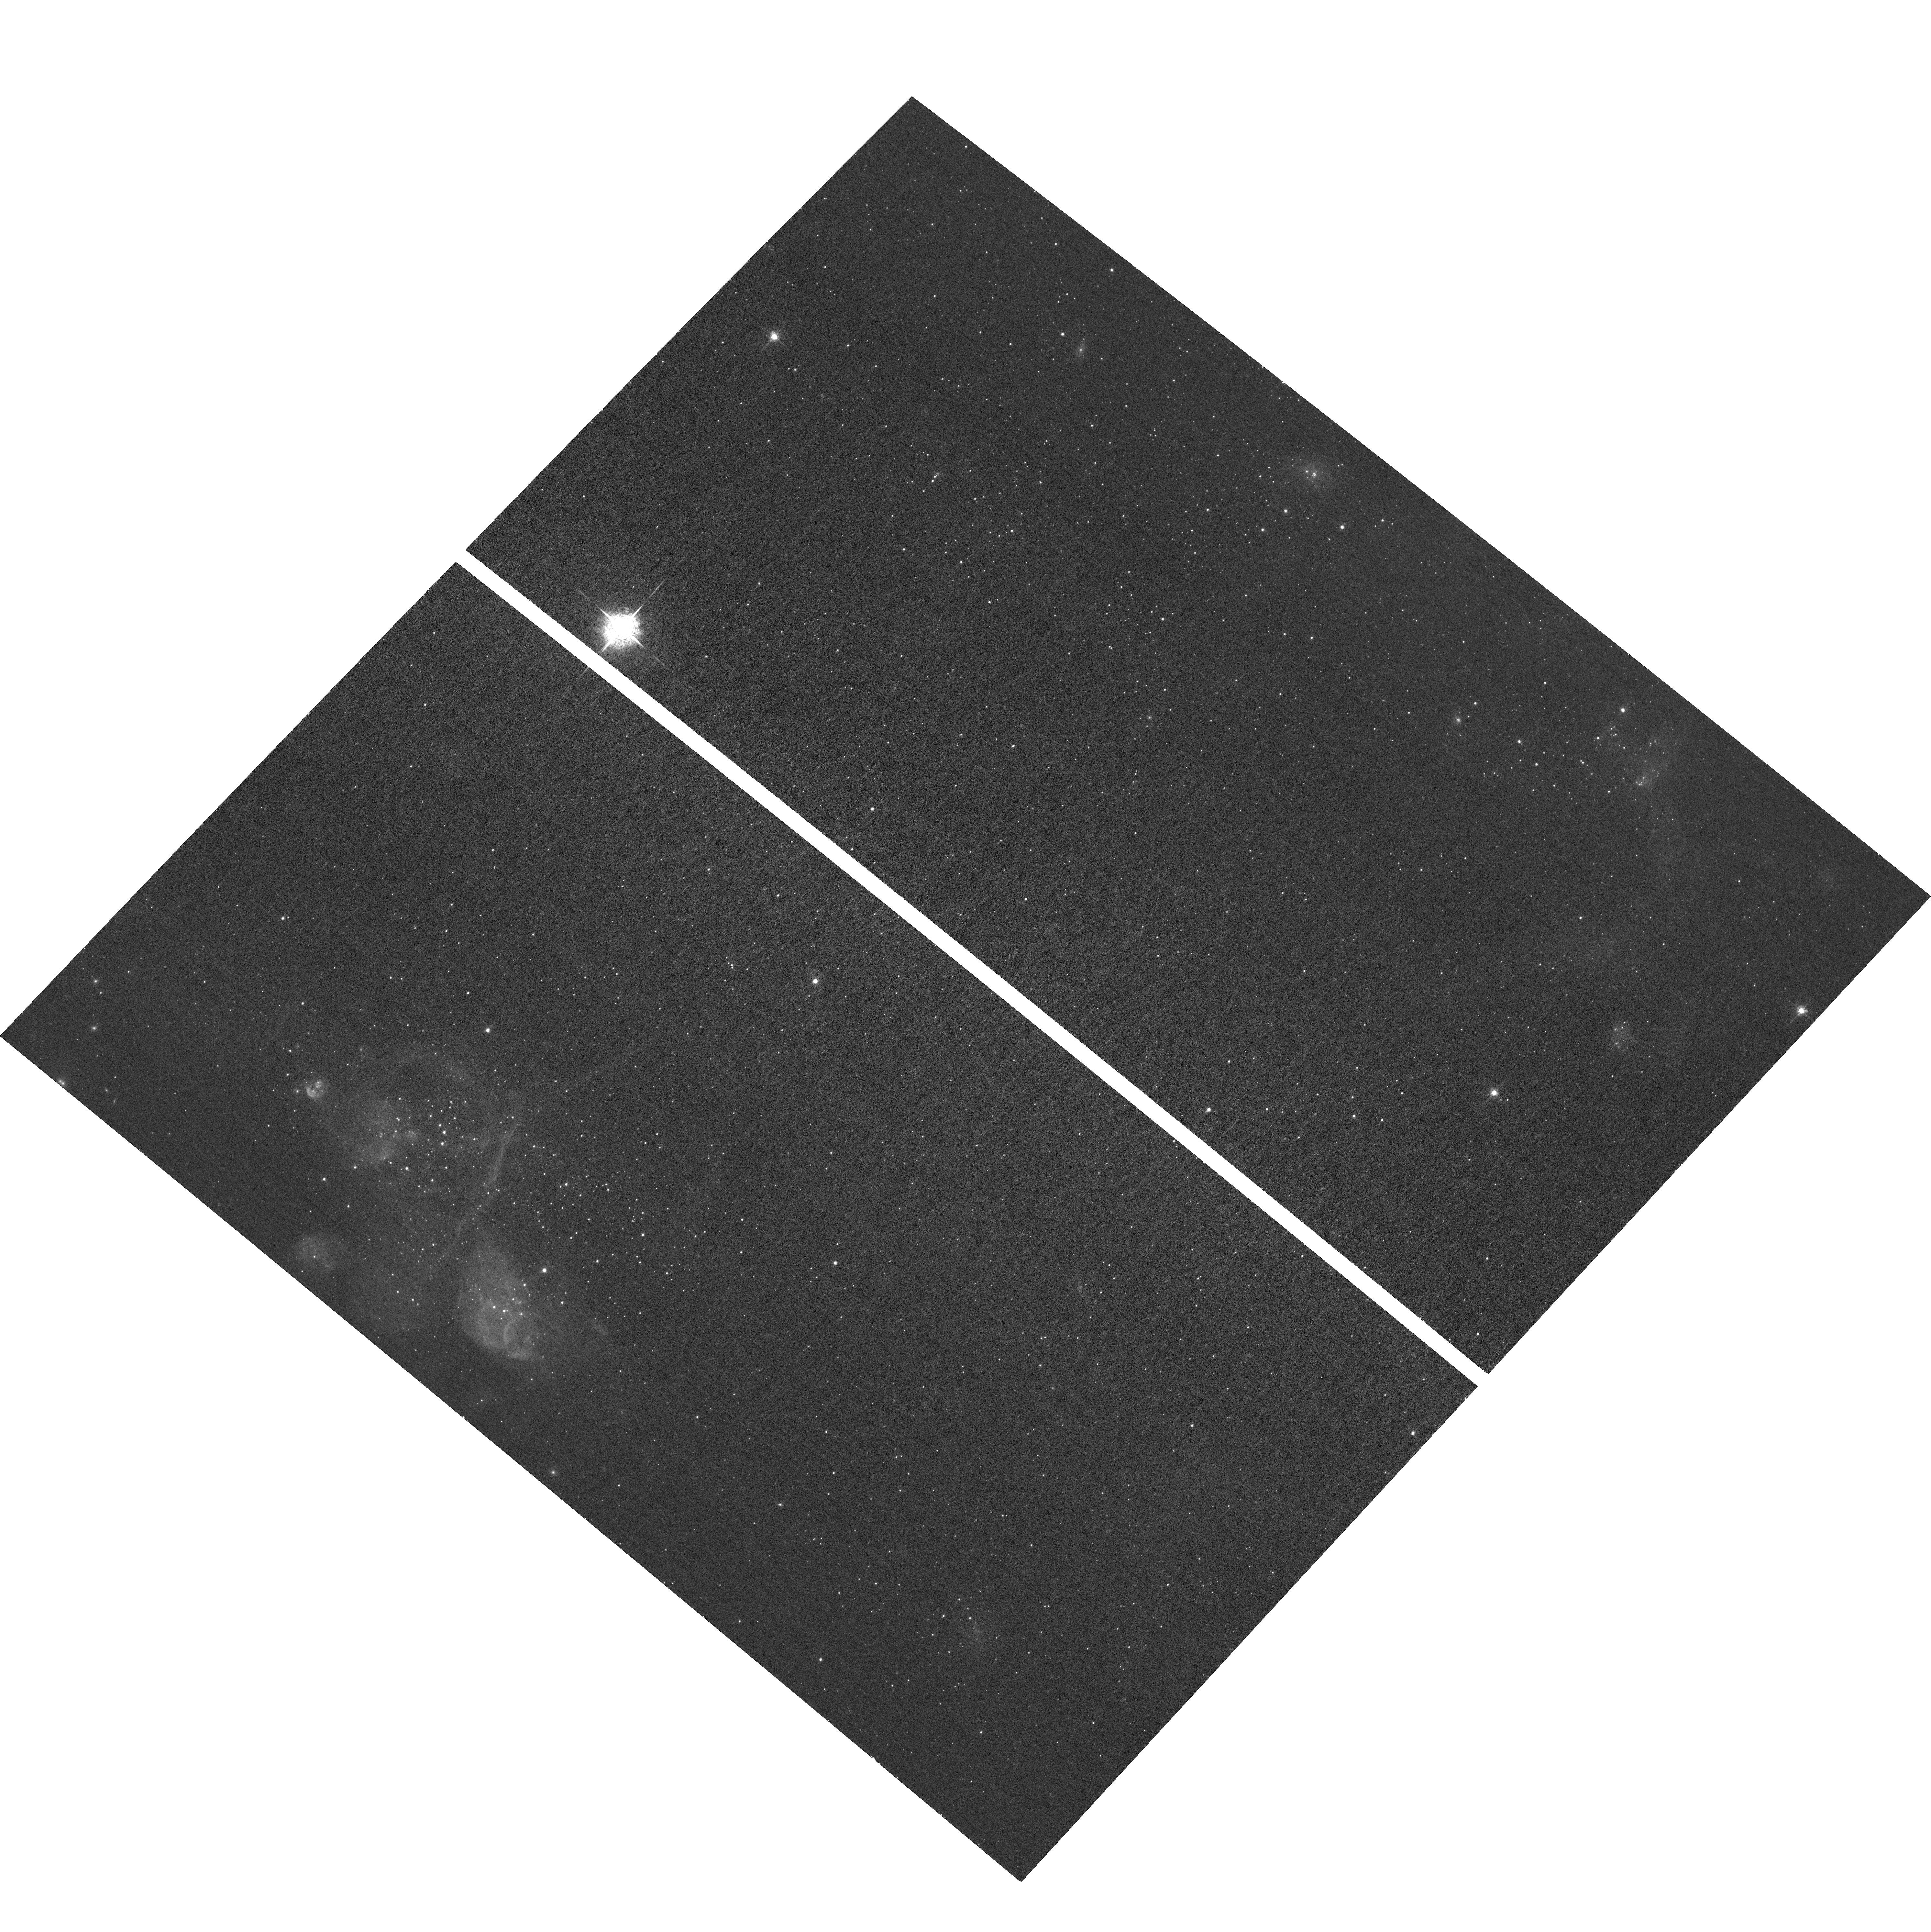
Target: SEX-A
Instrument: ACS/WFC
Filter: F658N
Exposure: 33 min
Observation ID: hst_17438_01_acs_wfc_f658n_jf8101

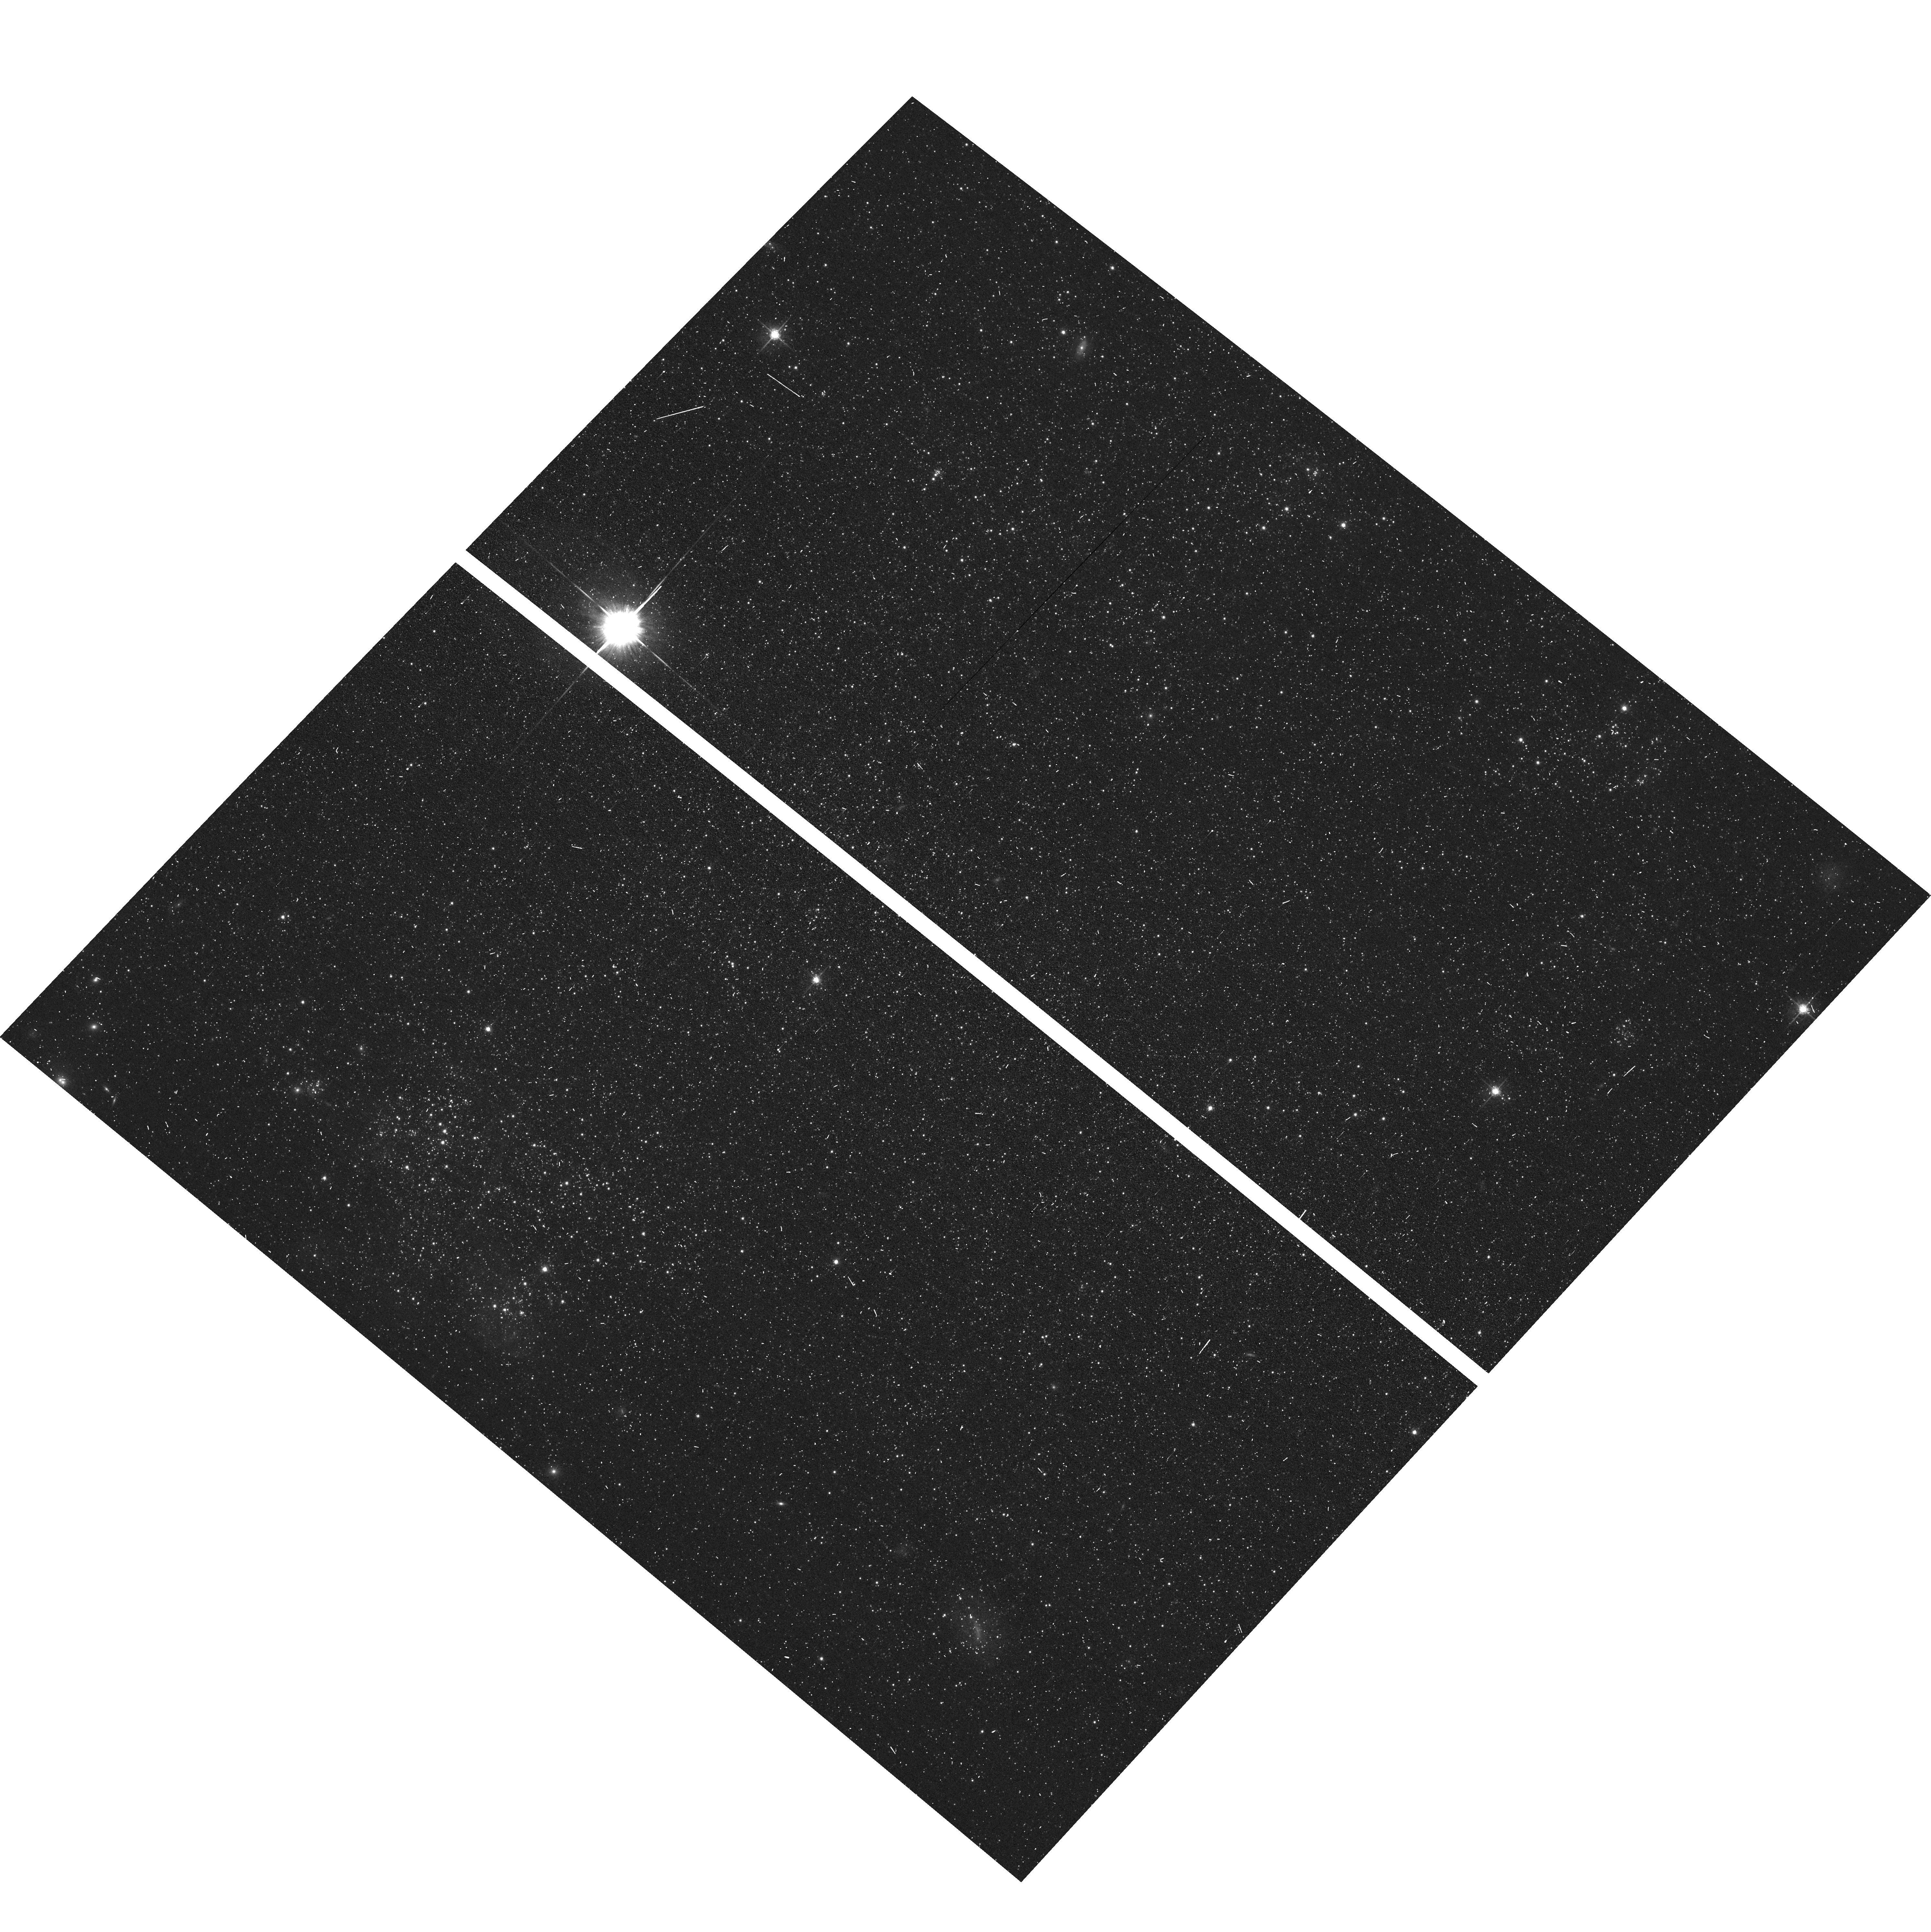
Target: SEX-A
Instrument: ACS/WFC
Filter: F625W
Exposure: 3 min
Observation ID: hst_17438_07_acs_wfc_f625w_jf8107

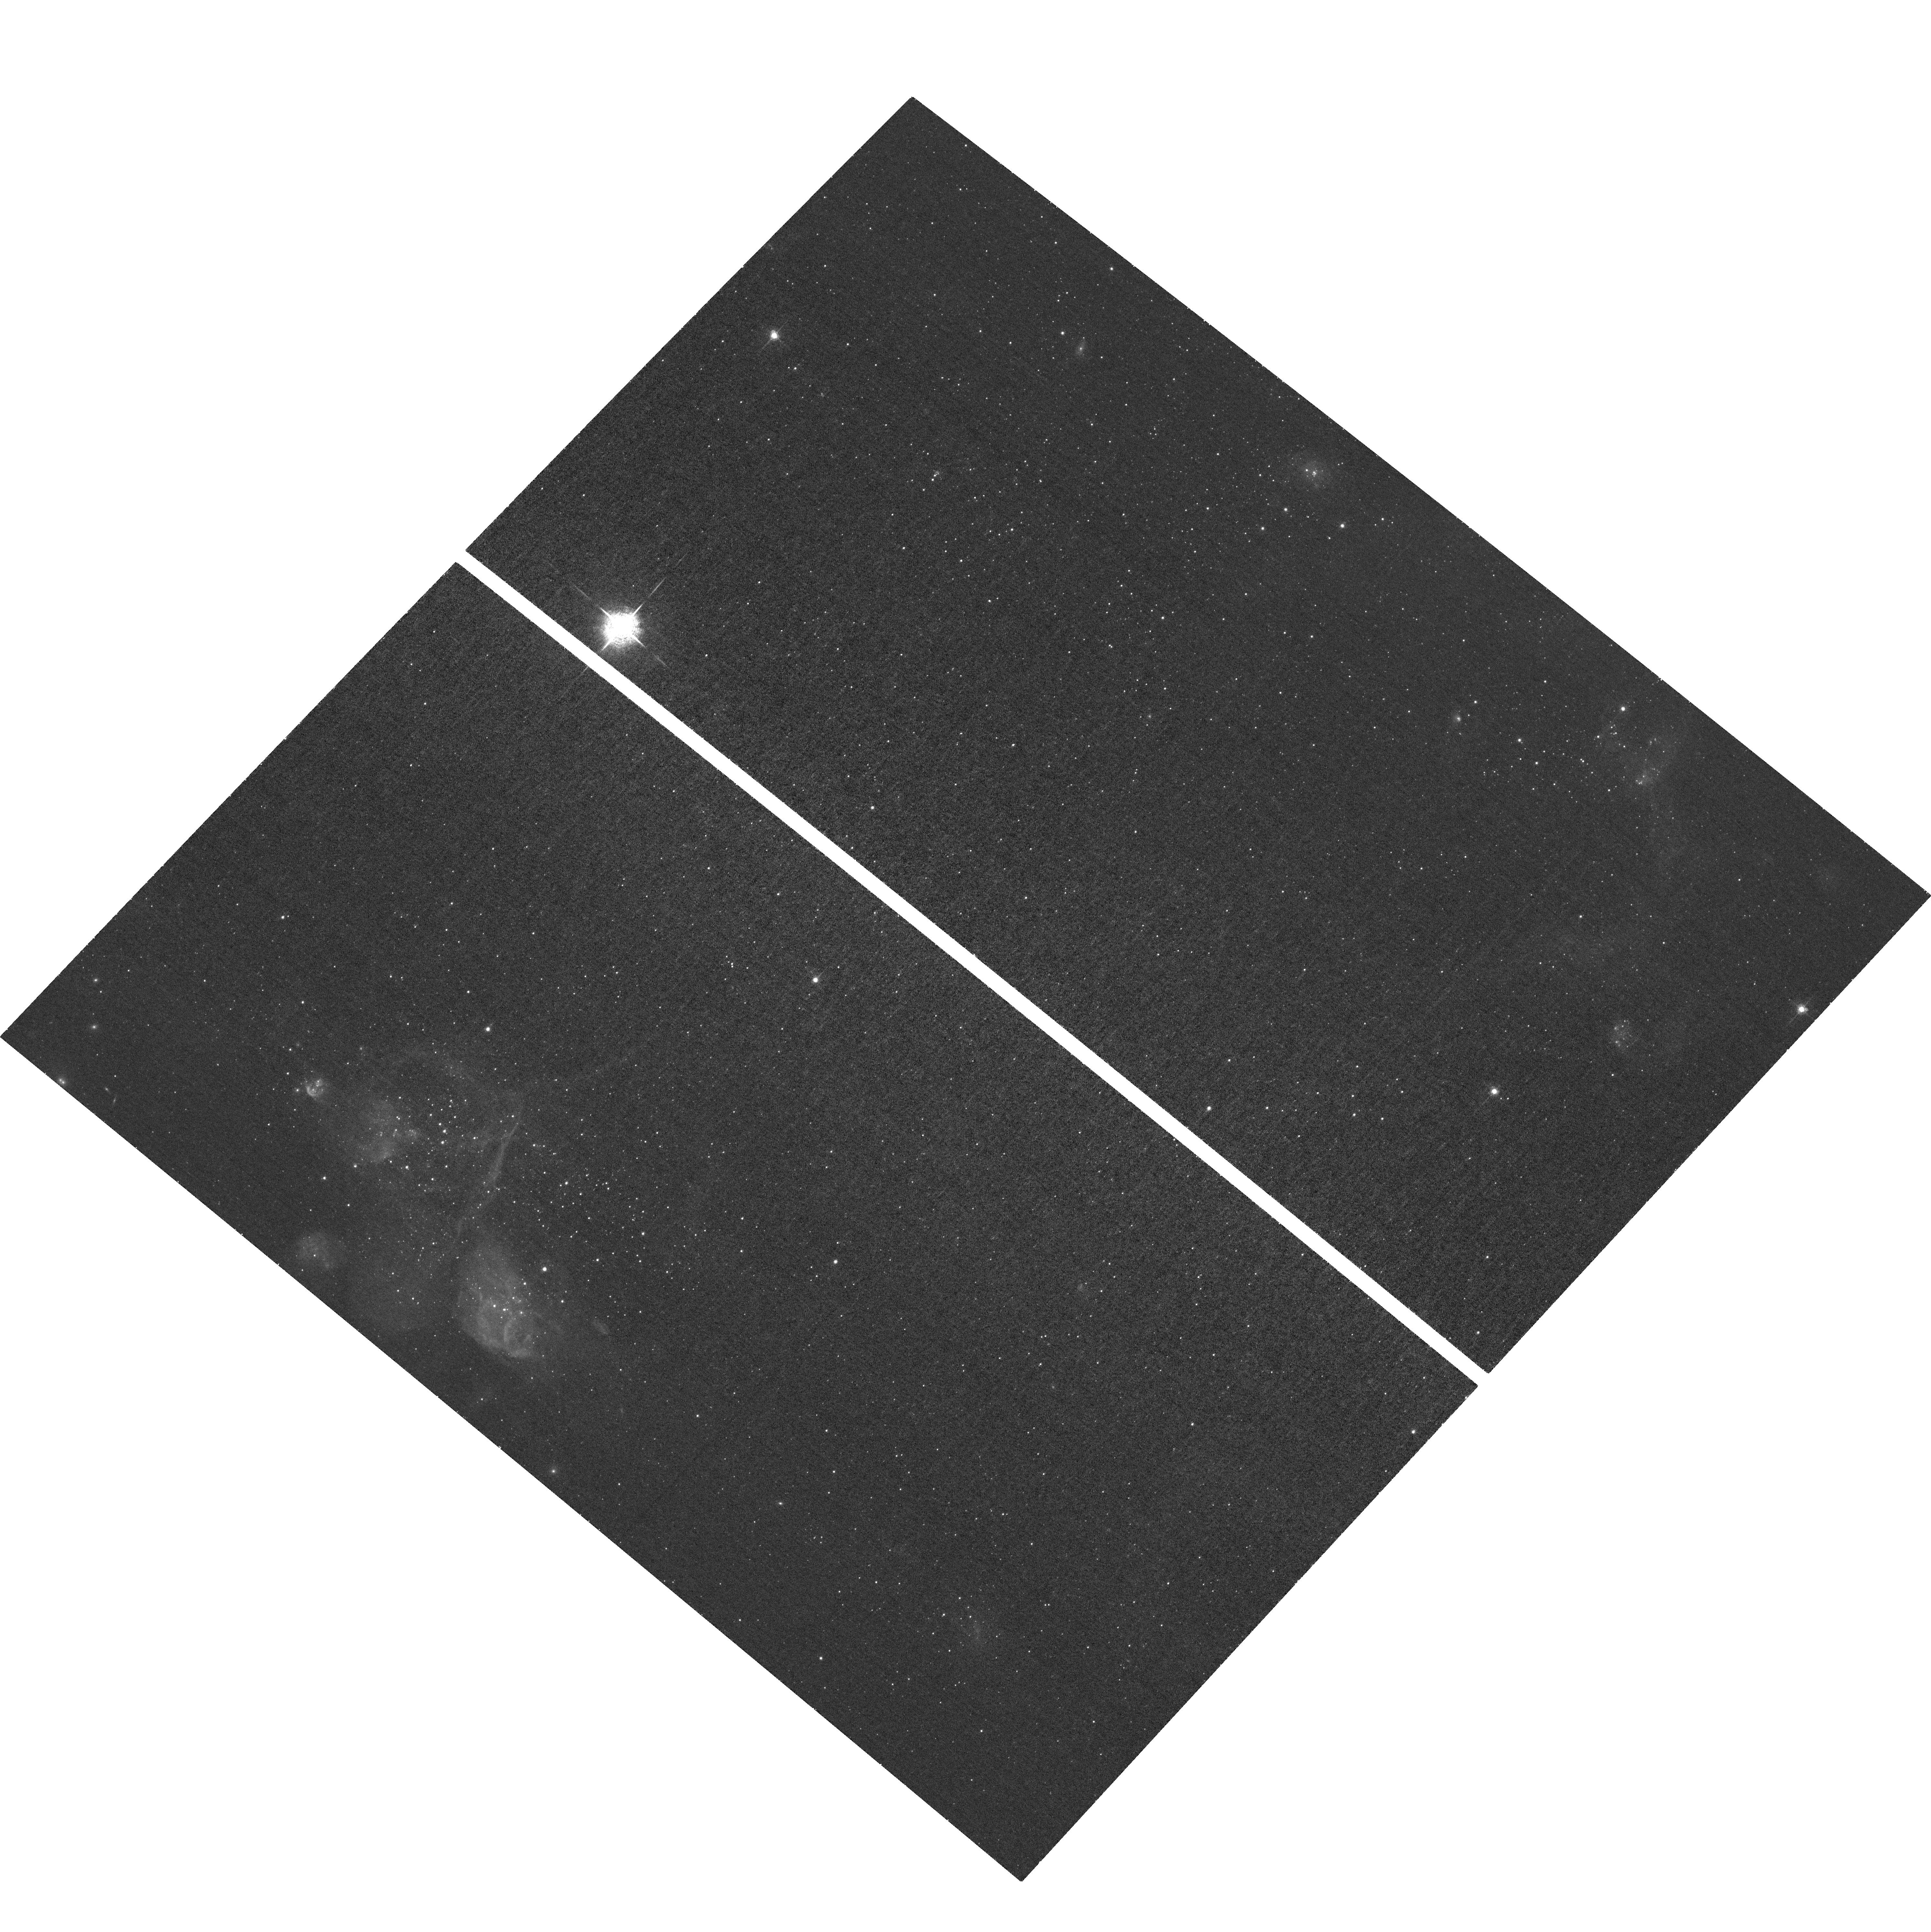
Target: SEX-A
Instrument: ACS/WFC
Filter: F658N
Exposure: 32 min
Observation ID: hst_17438_03_acs_wfc_f658n_jf8103

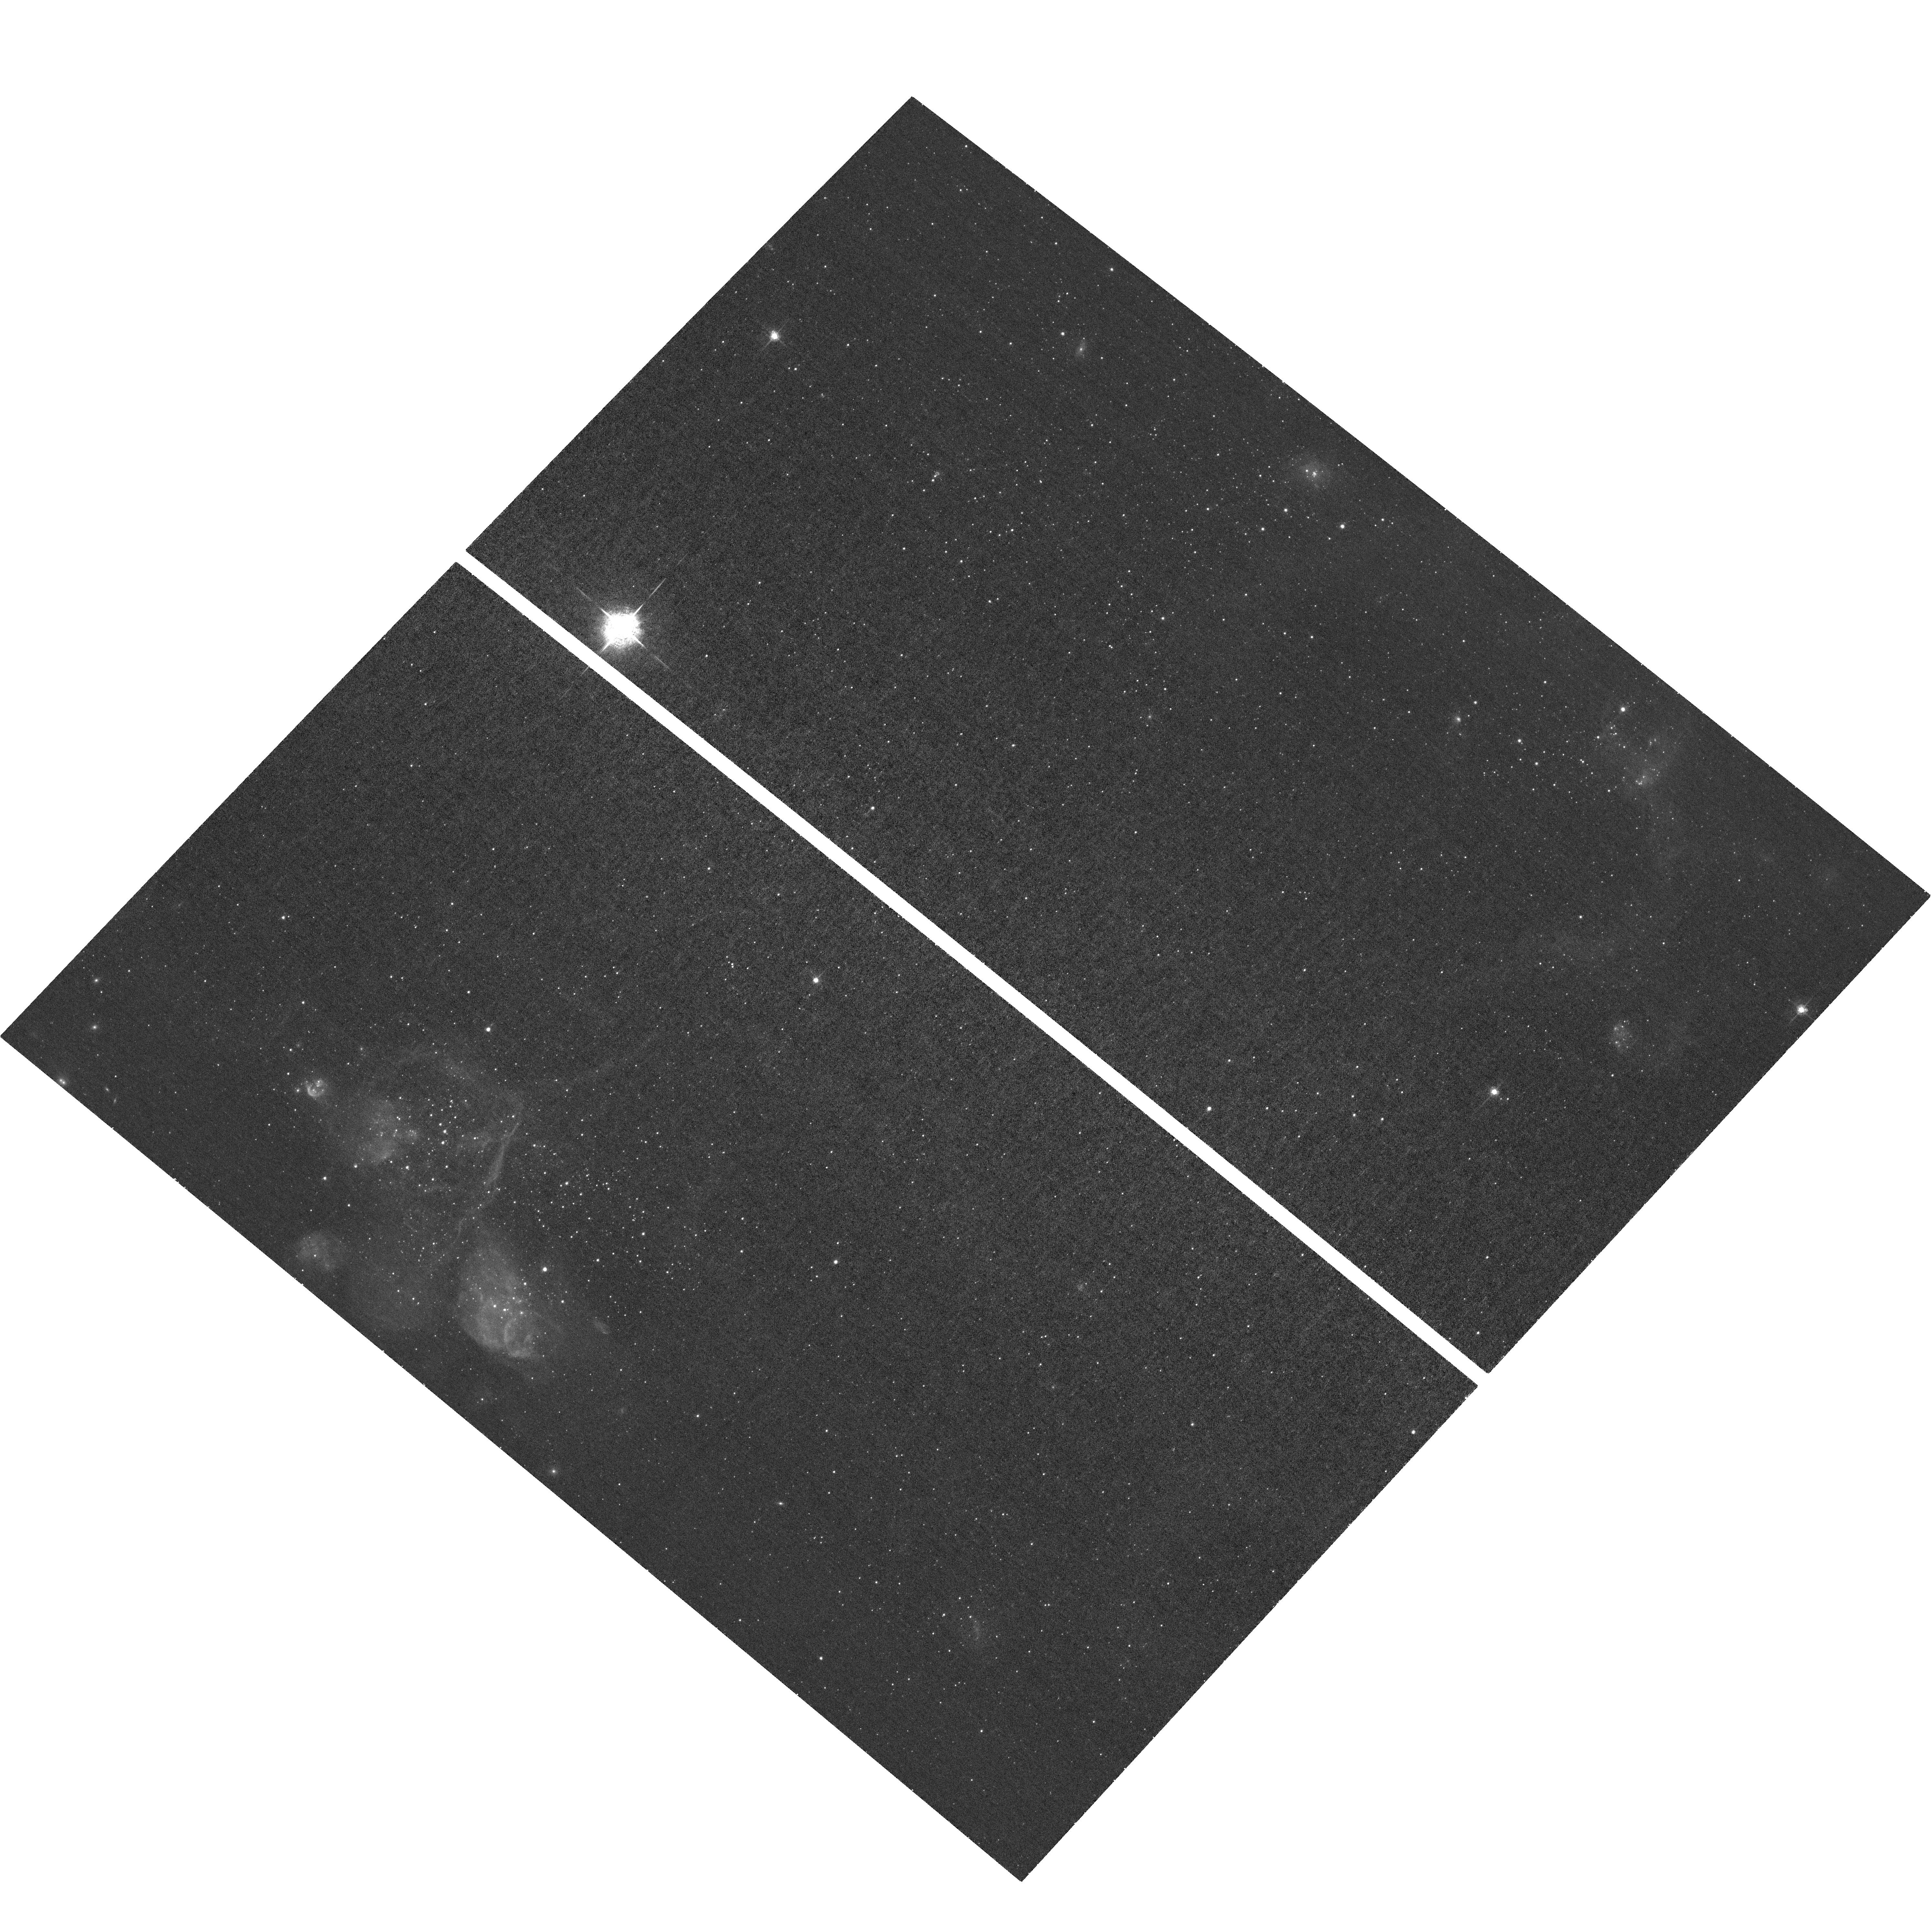
Target: SEX-A
Instrument: ACS/WFC
Filter: F658N
Exposure: 49 min
Observation ID: hst_17438_06_acs_wfc_f658n_jf8106

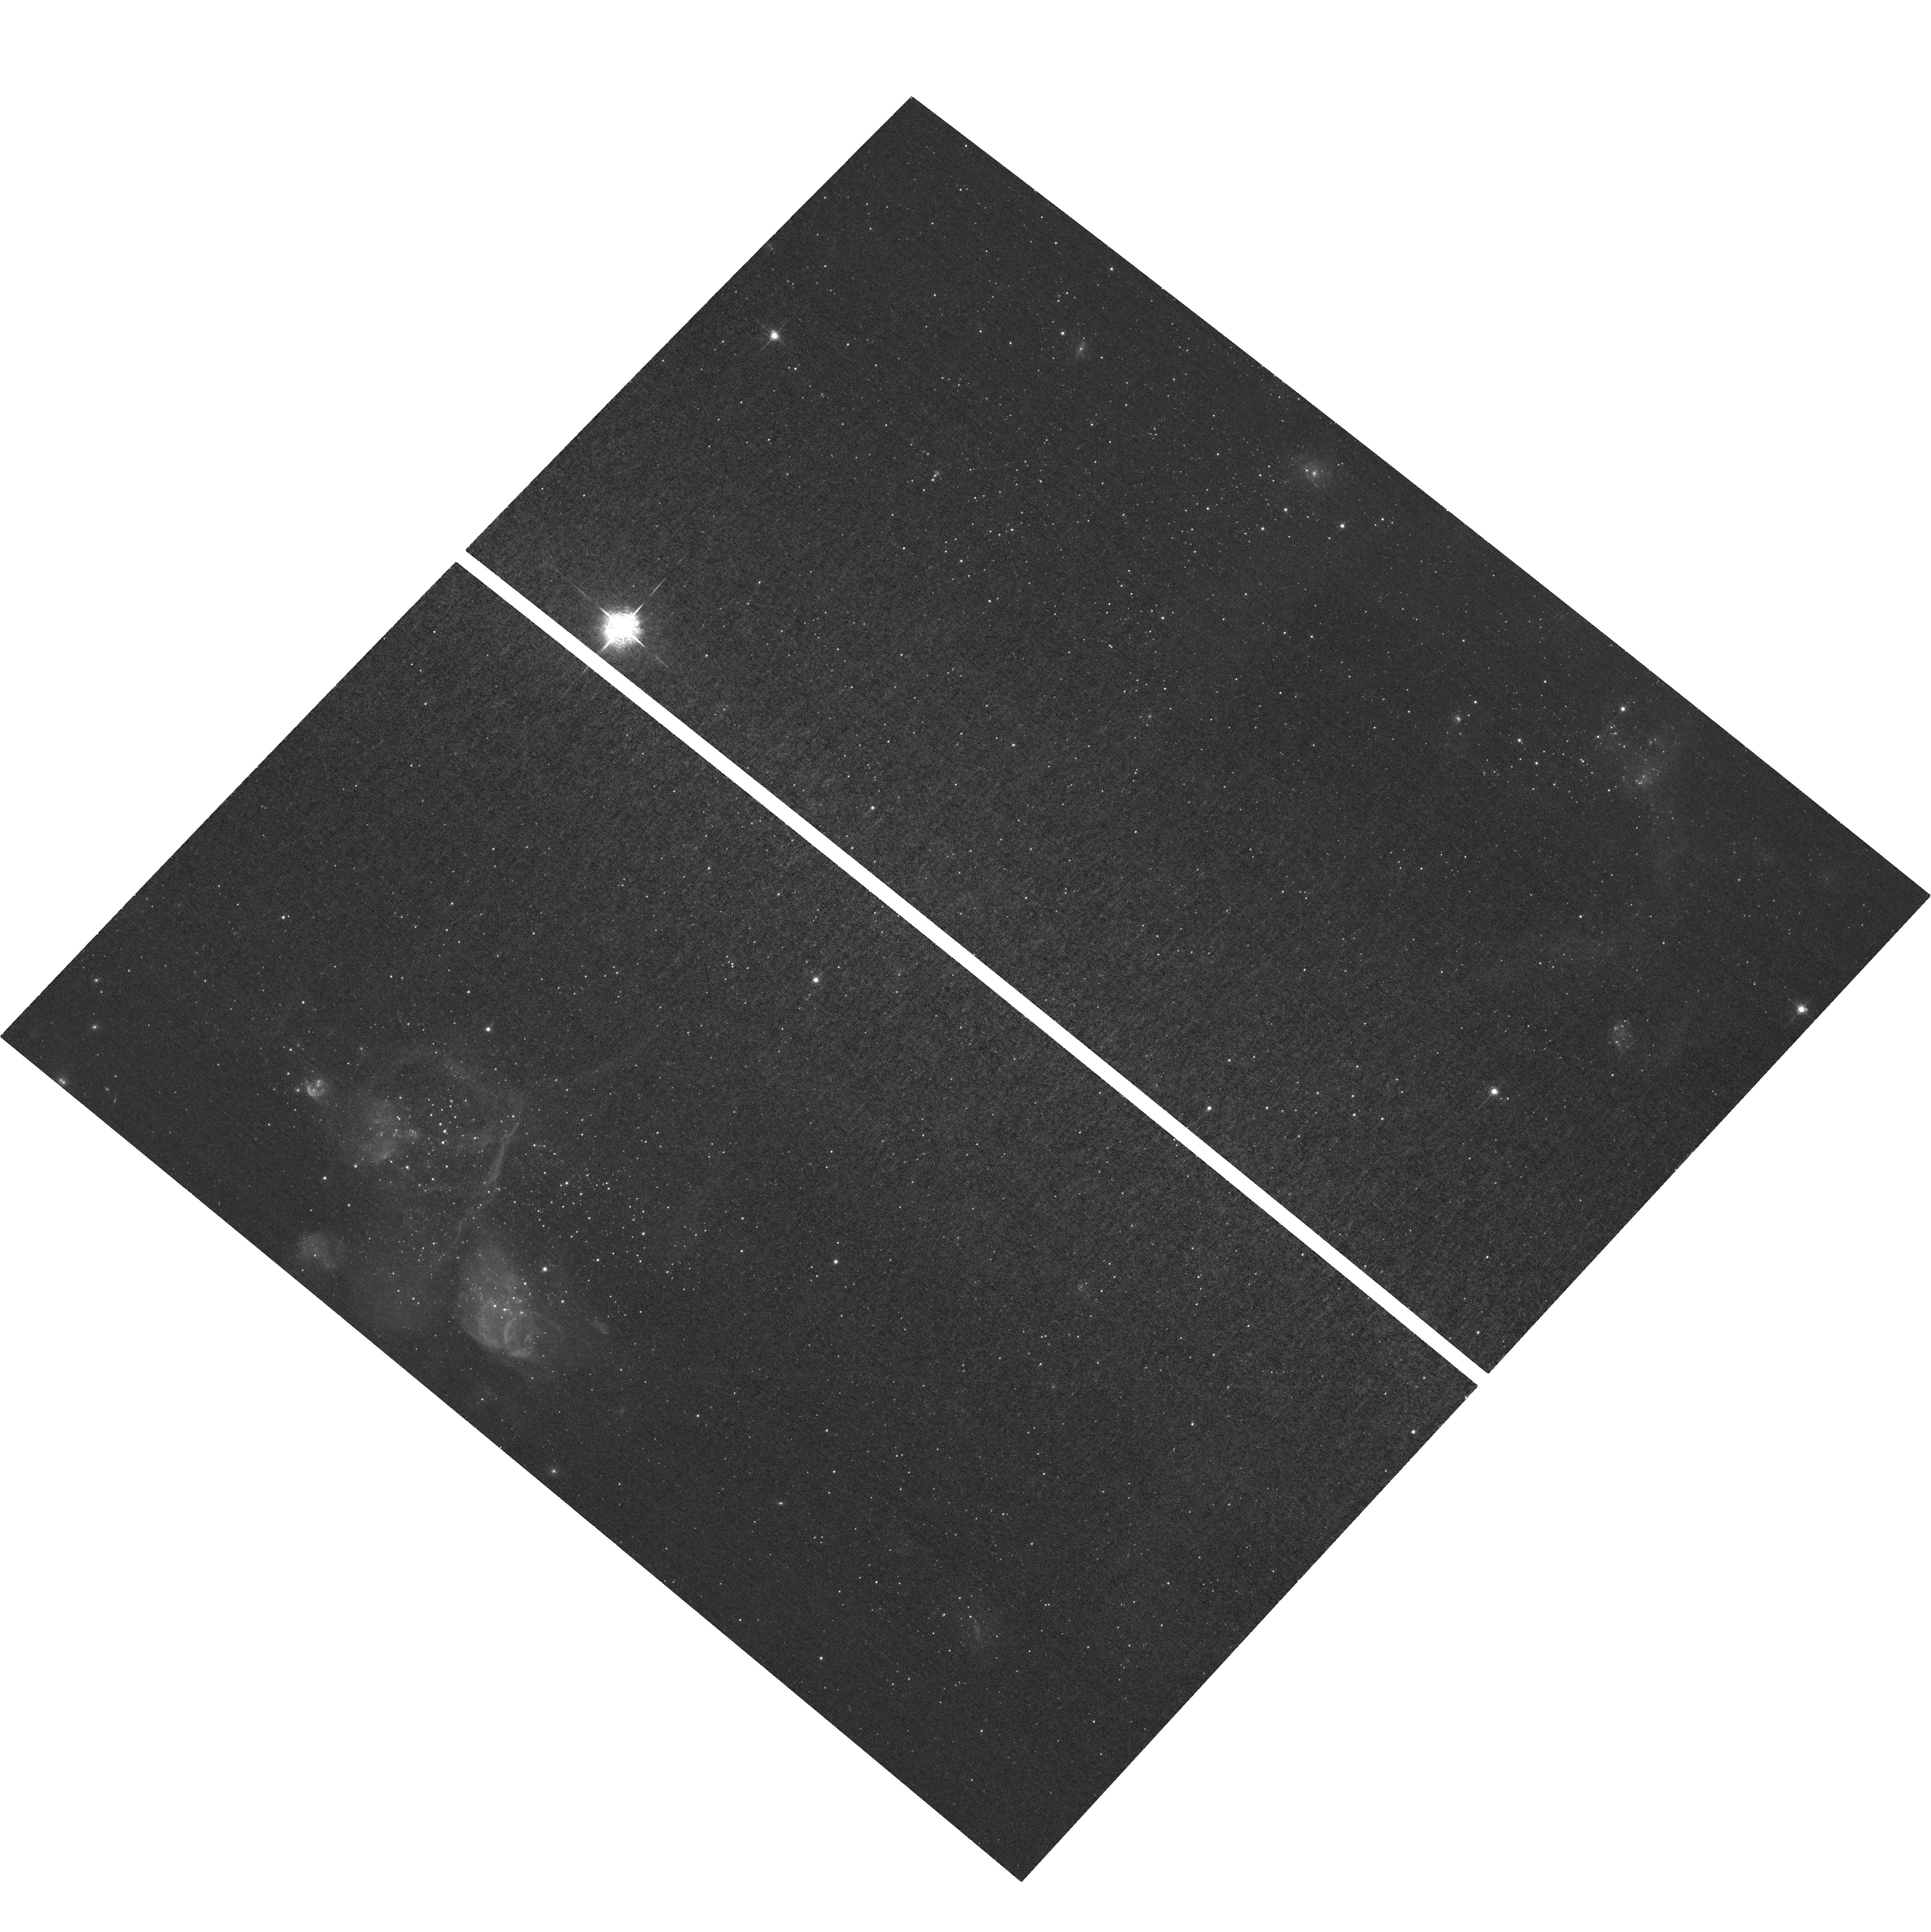
Target: SEX-A
Instrument: ACS/WFC
Filter: F658N
Exposure: 49 min
Observation ID: hst_17438_05_acs_wfc_f658n_jf8105

Emission-line stars in the extremely metal-poor dwarf galaxy Sextans A (PI: Gull, Maude)

We propose HST/ACS Halpha (F658N) imaging to build the largest uniform sample of emission-line stars at sub-SMC metallicity by targeting the dwarf galaxy Sextans A. We will identify and characterize ~500 emission-line stars (Be, Oe, etc) at Z~0.1 Zsun, a >10x increase in the number of emission-line stars known at this metallicity. Such emission-line stars are expected to be a common phase of evolution for intermediate mass and massive stars, particularly at the low-metallicities, but there are few data points available to constrain theoretical predictions (fraction of emission-line stars, relationship to age, etc). Our large, homogenous study of these emission-line stars will greatly improve our knowledge of massive star evolution at low-metallicities as a function of age, metallicity, and location on the HR diagram. We will also supply the first constraints on the emission-line star contamination fraction of intermediate mass core blue helium burning stars (BHeBs; Mstar >~2 Msun) at such low metallicities. BHeBs provide critical tests for the physics of the post-main sequence stellar evolution (e.g., mass loss, rotation). This program will provide essential data to the broader community interested in other emission line stars such as symbiotic stars, PNe, luminous M(e) stars, massive young stellar objects, and binary-stripped stars. Observations of such low-metallicity emission line stars can only be made with HST, as they are all too faint and crowded for spectroscopic or ground-based imaging studies.